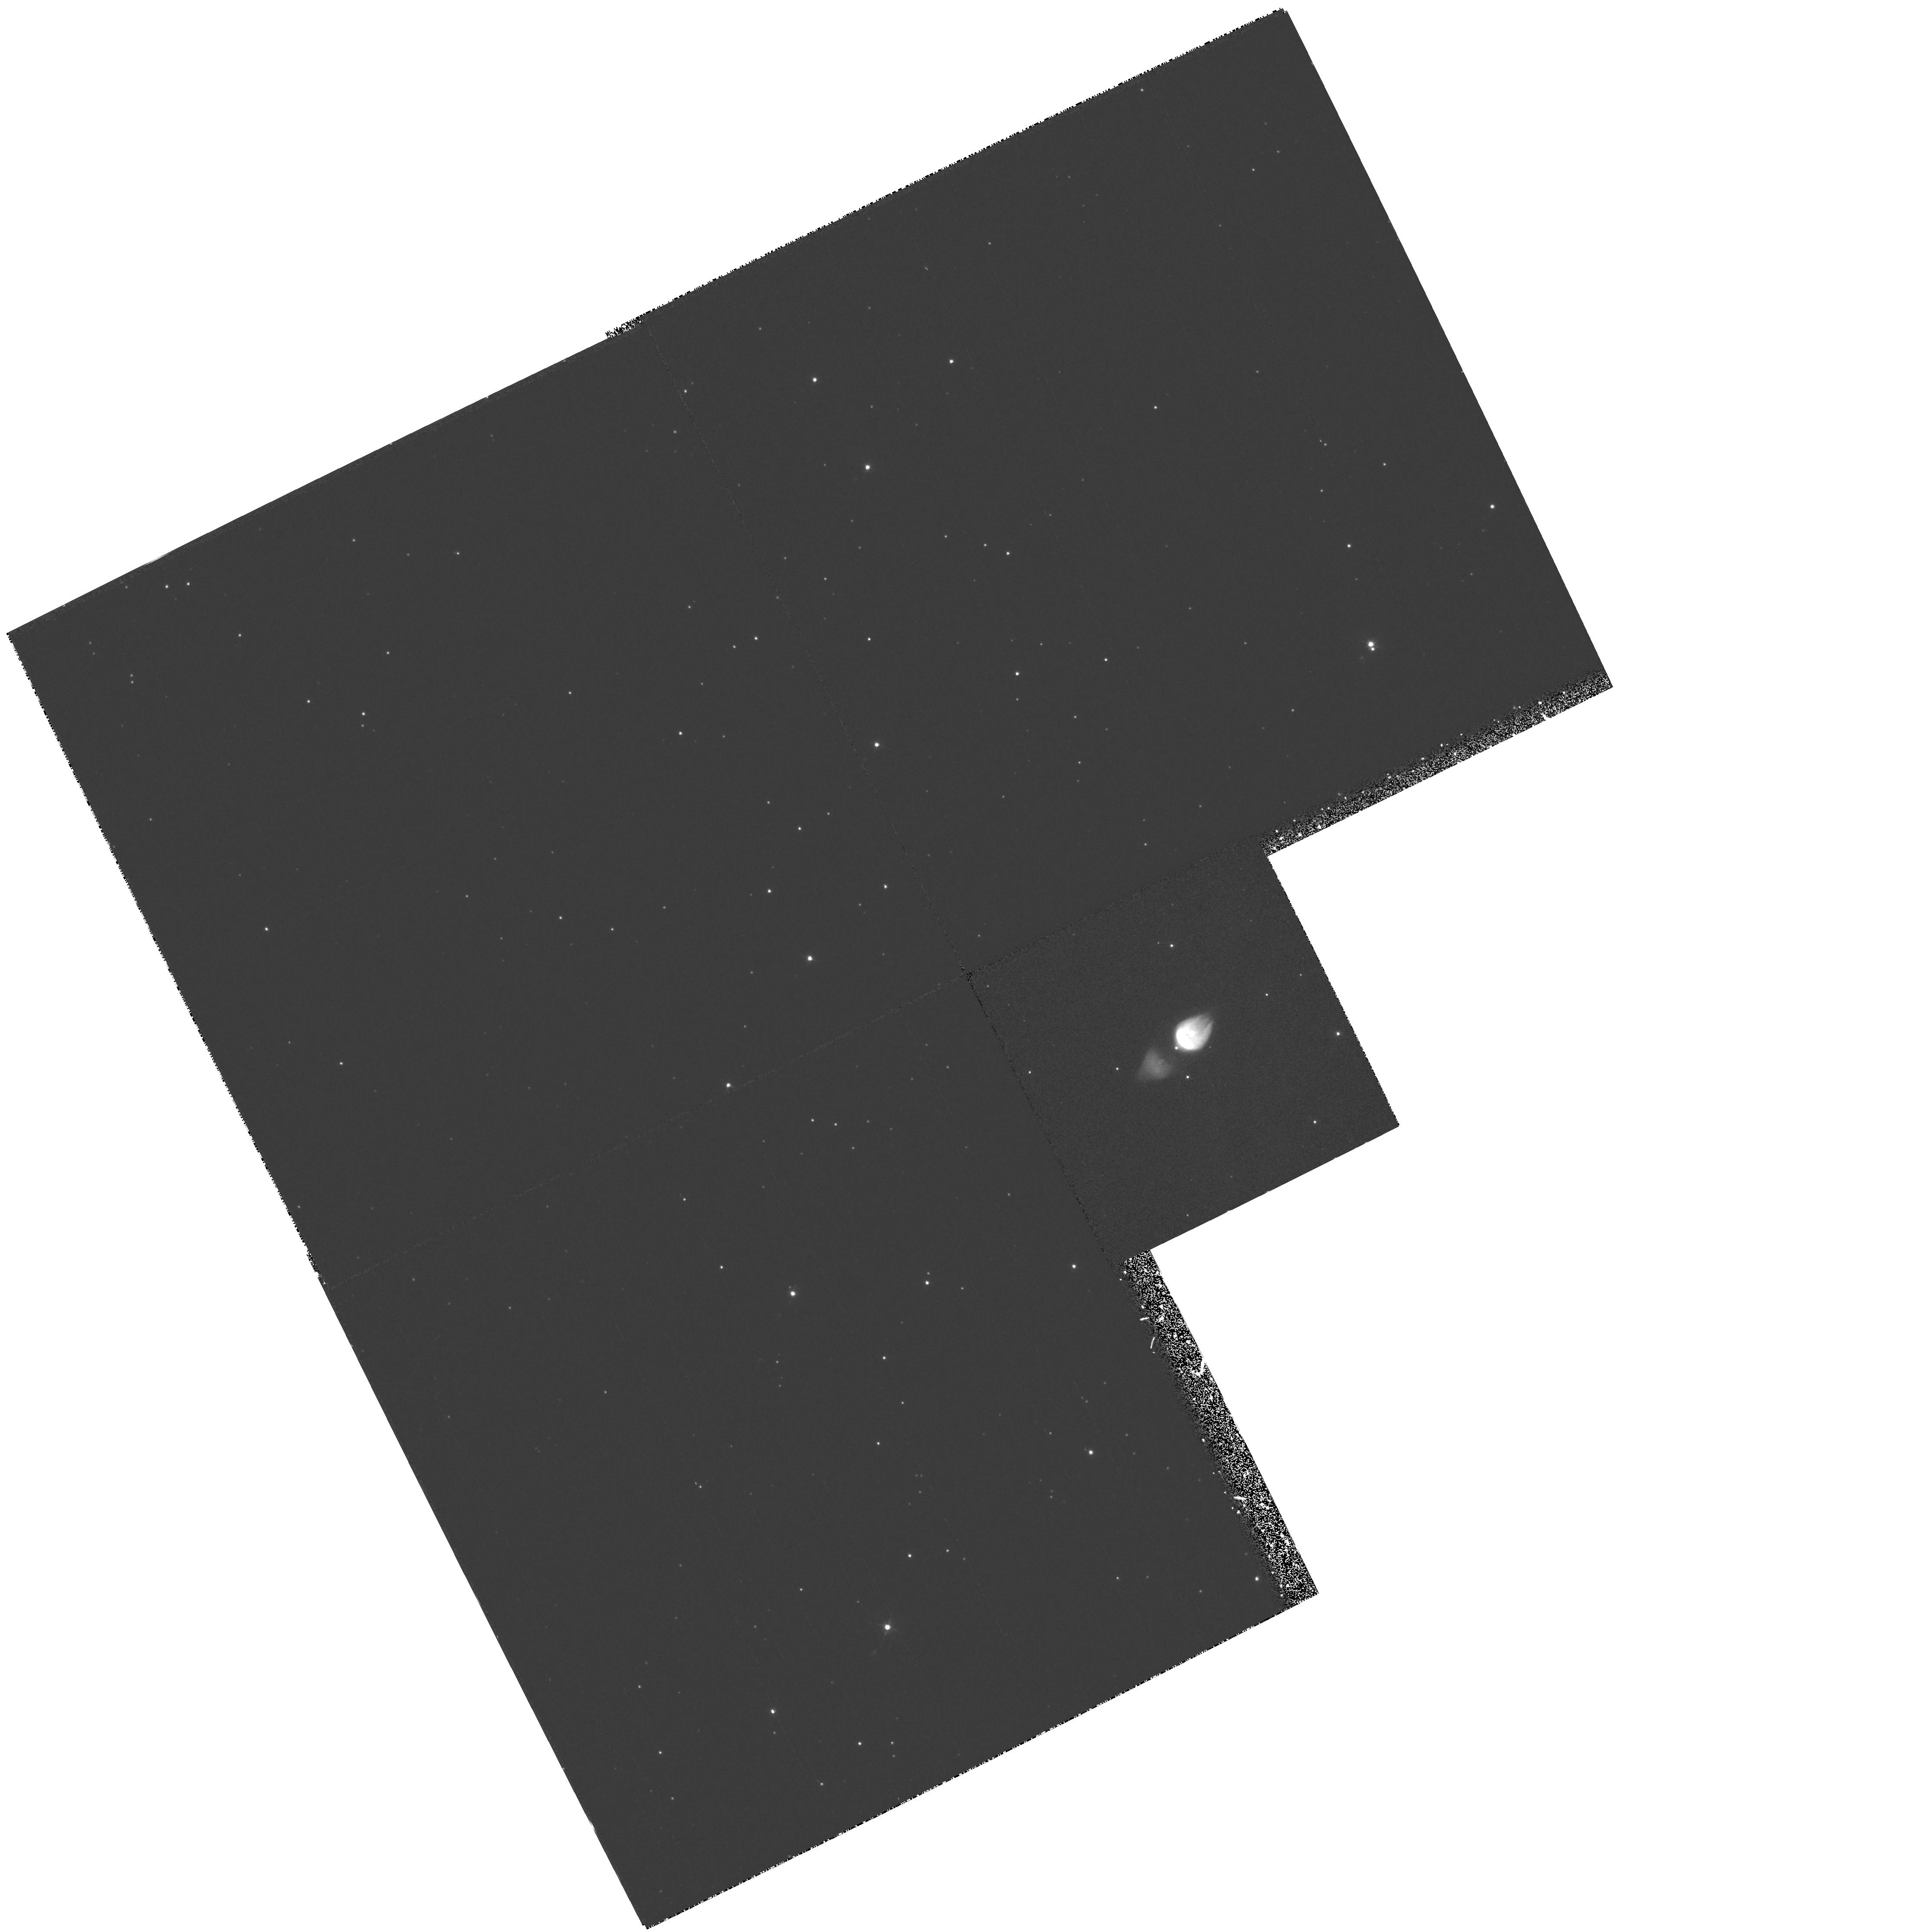
Target: M1-92. Instrument: WFPC2/PC. Filter: F502N. Exposure: 35 min. Observation ID: hst_6533_01_wfpc2_pc_f502n_u39z01

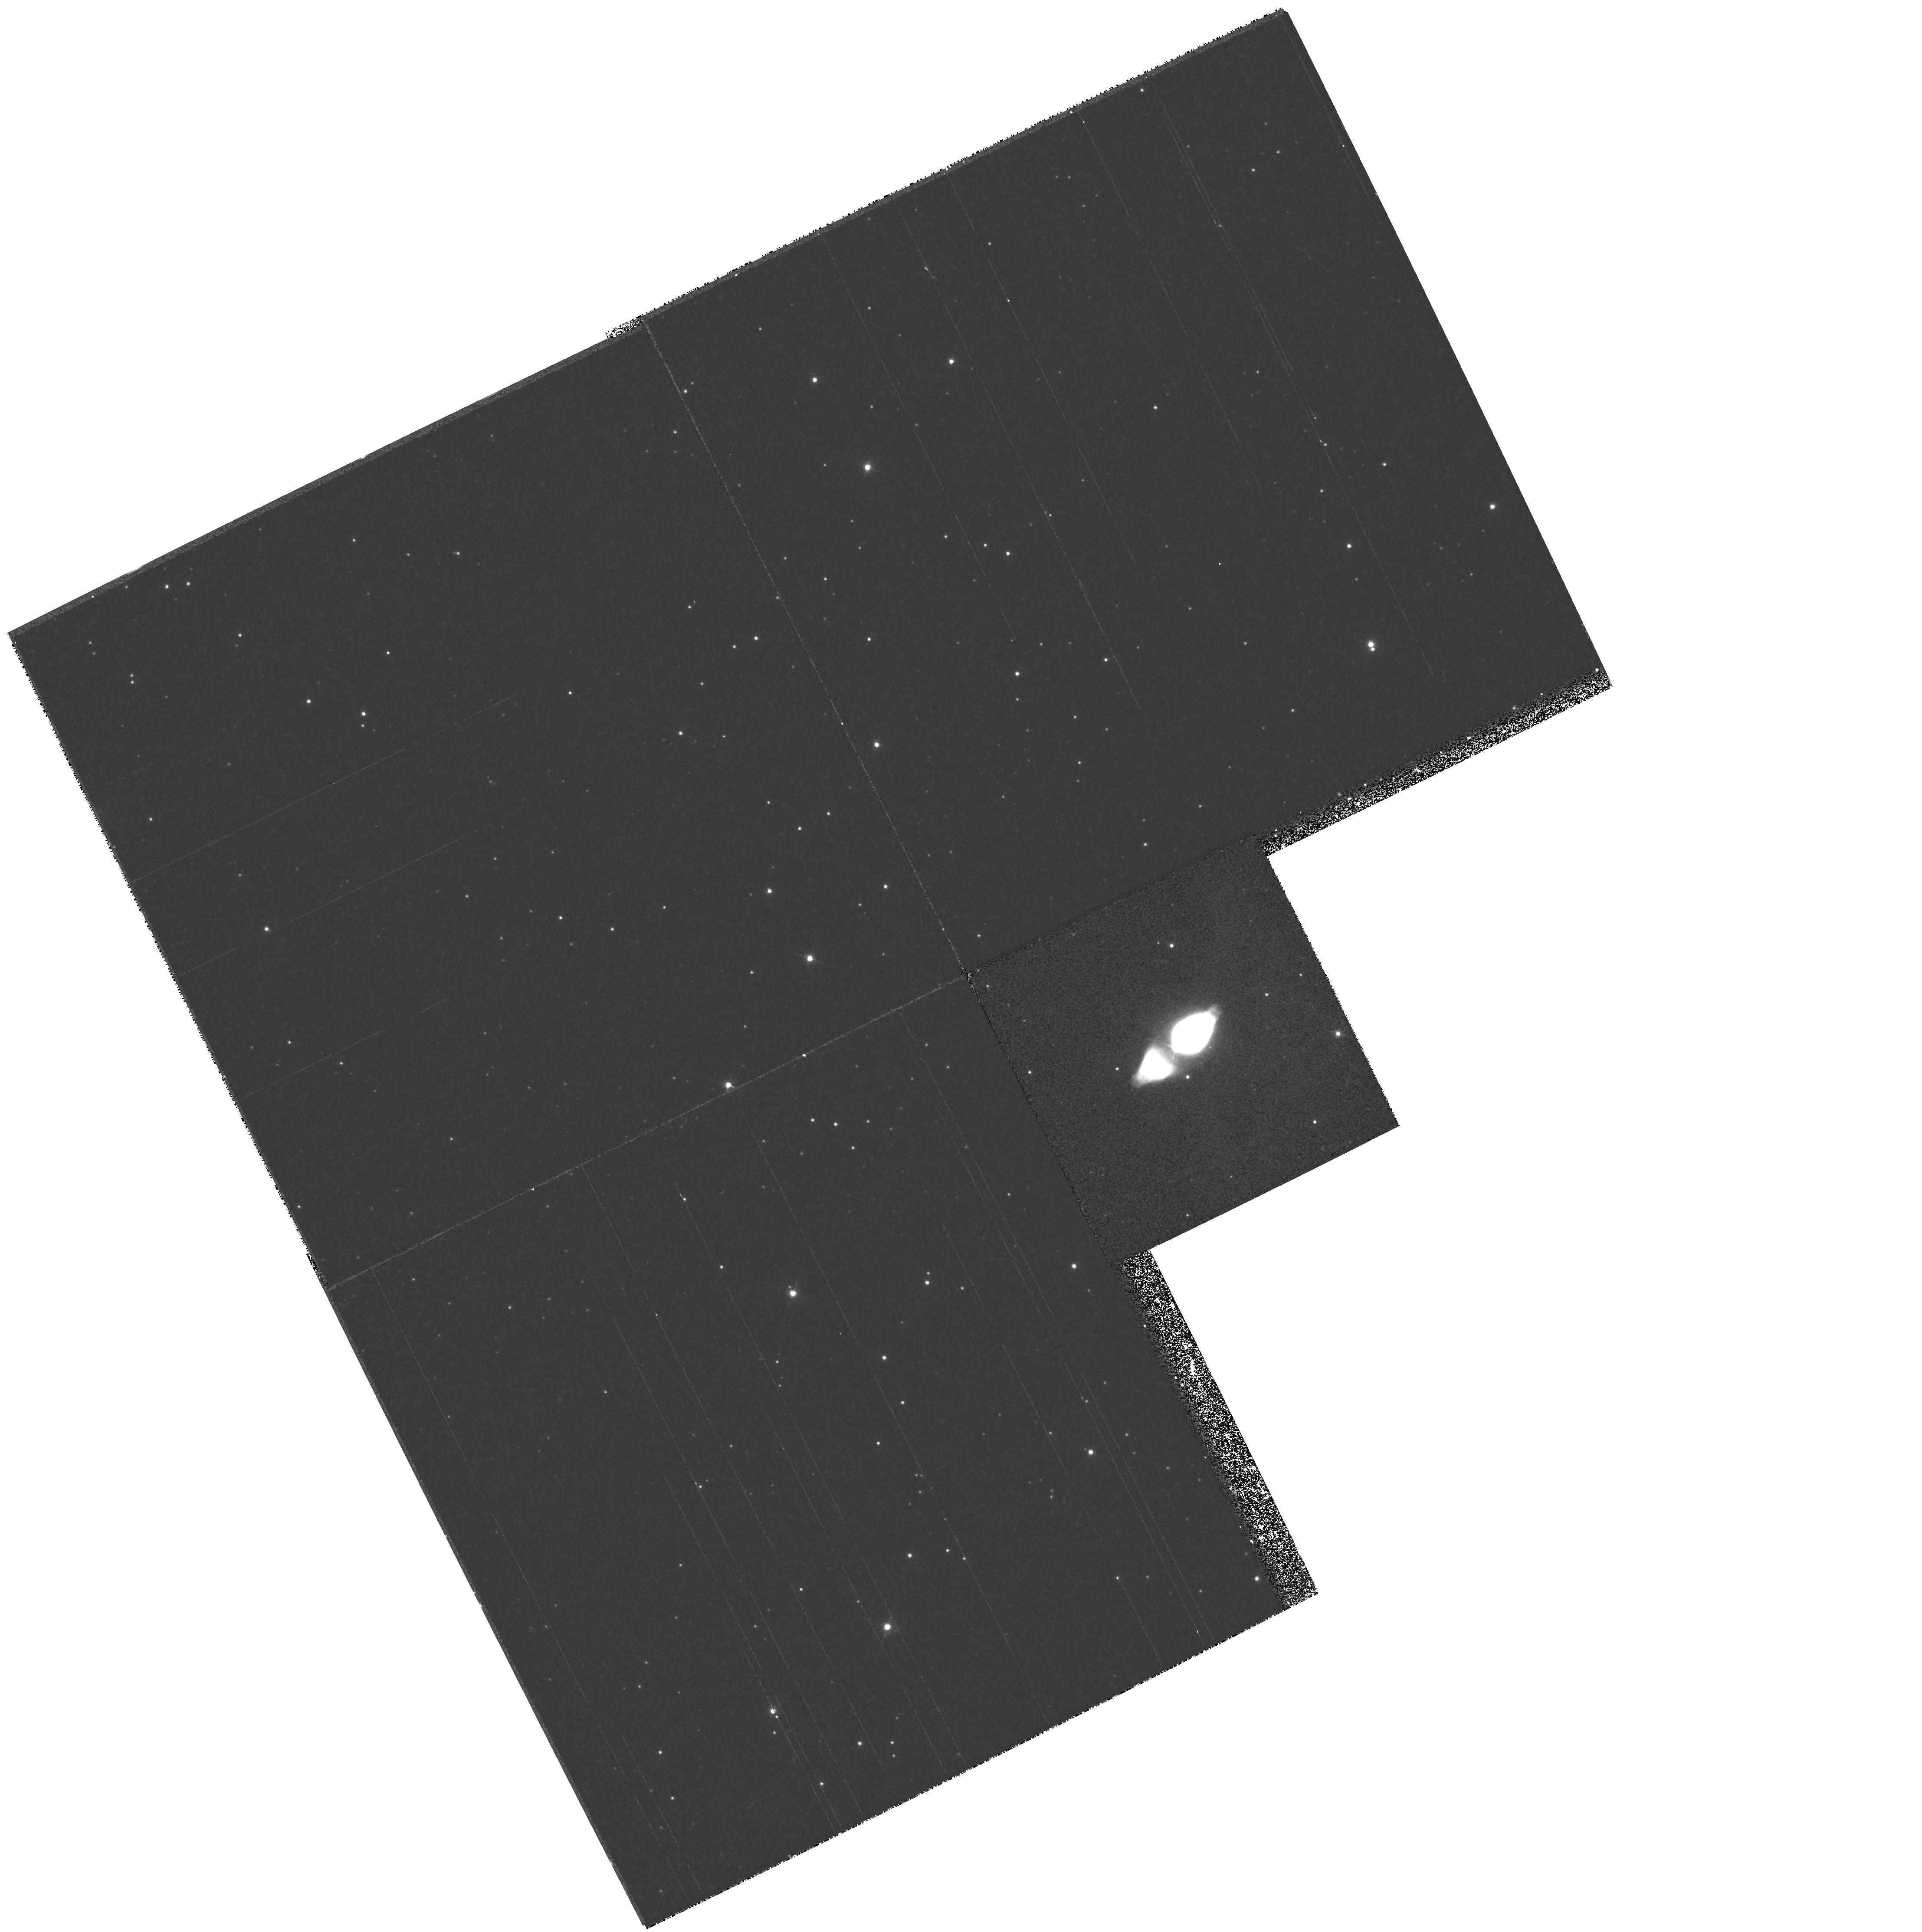
Target: M1-92. Instrument: WFPC2/PC. Filter: F656N. Exposure: 13 min. Observation ID: hst_6533_01_wfpc2_pc_f656n_u39z01

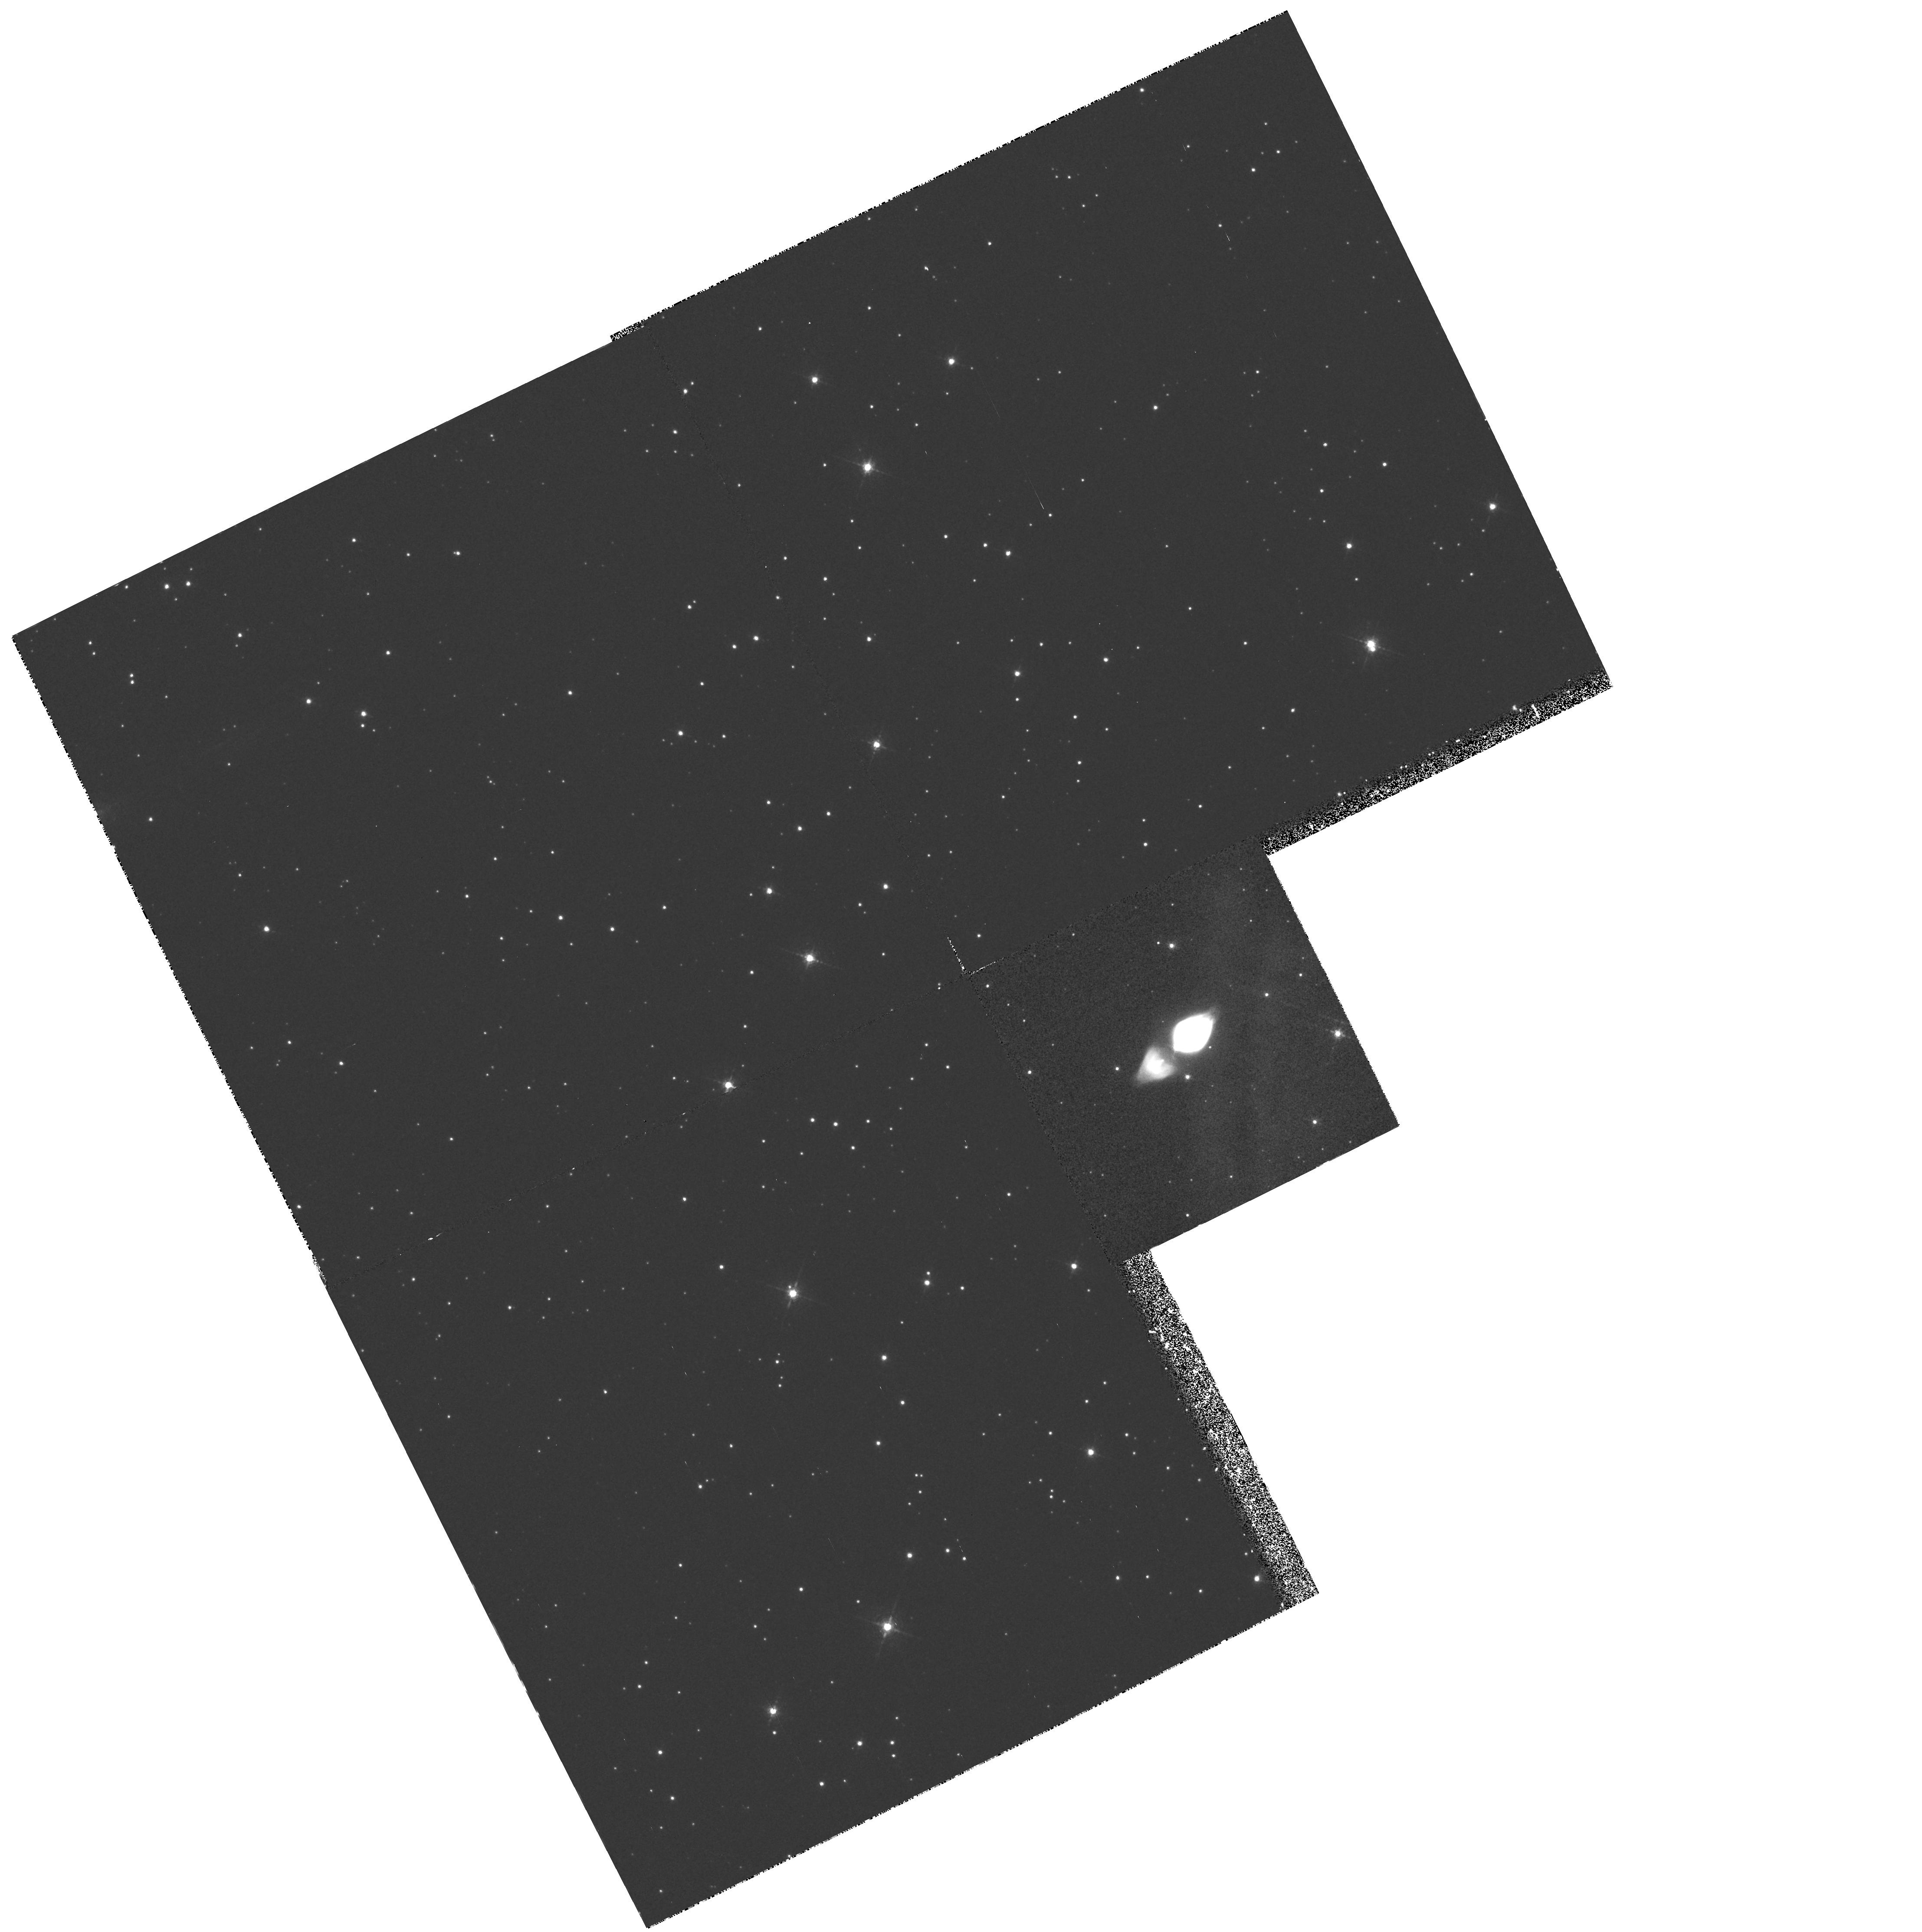
Target: M1-92. Instrument: WFPC2/PC. Filter: F631N. Exposure: 35 min. Observation ID: hst_6533_01_wfpc2_pc_f631n_u39z01

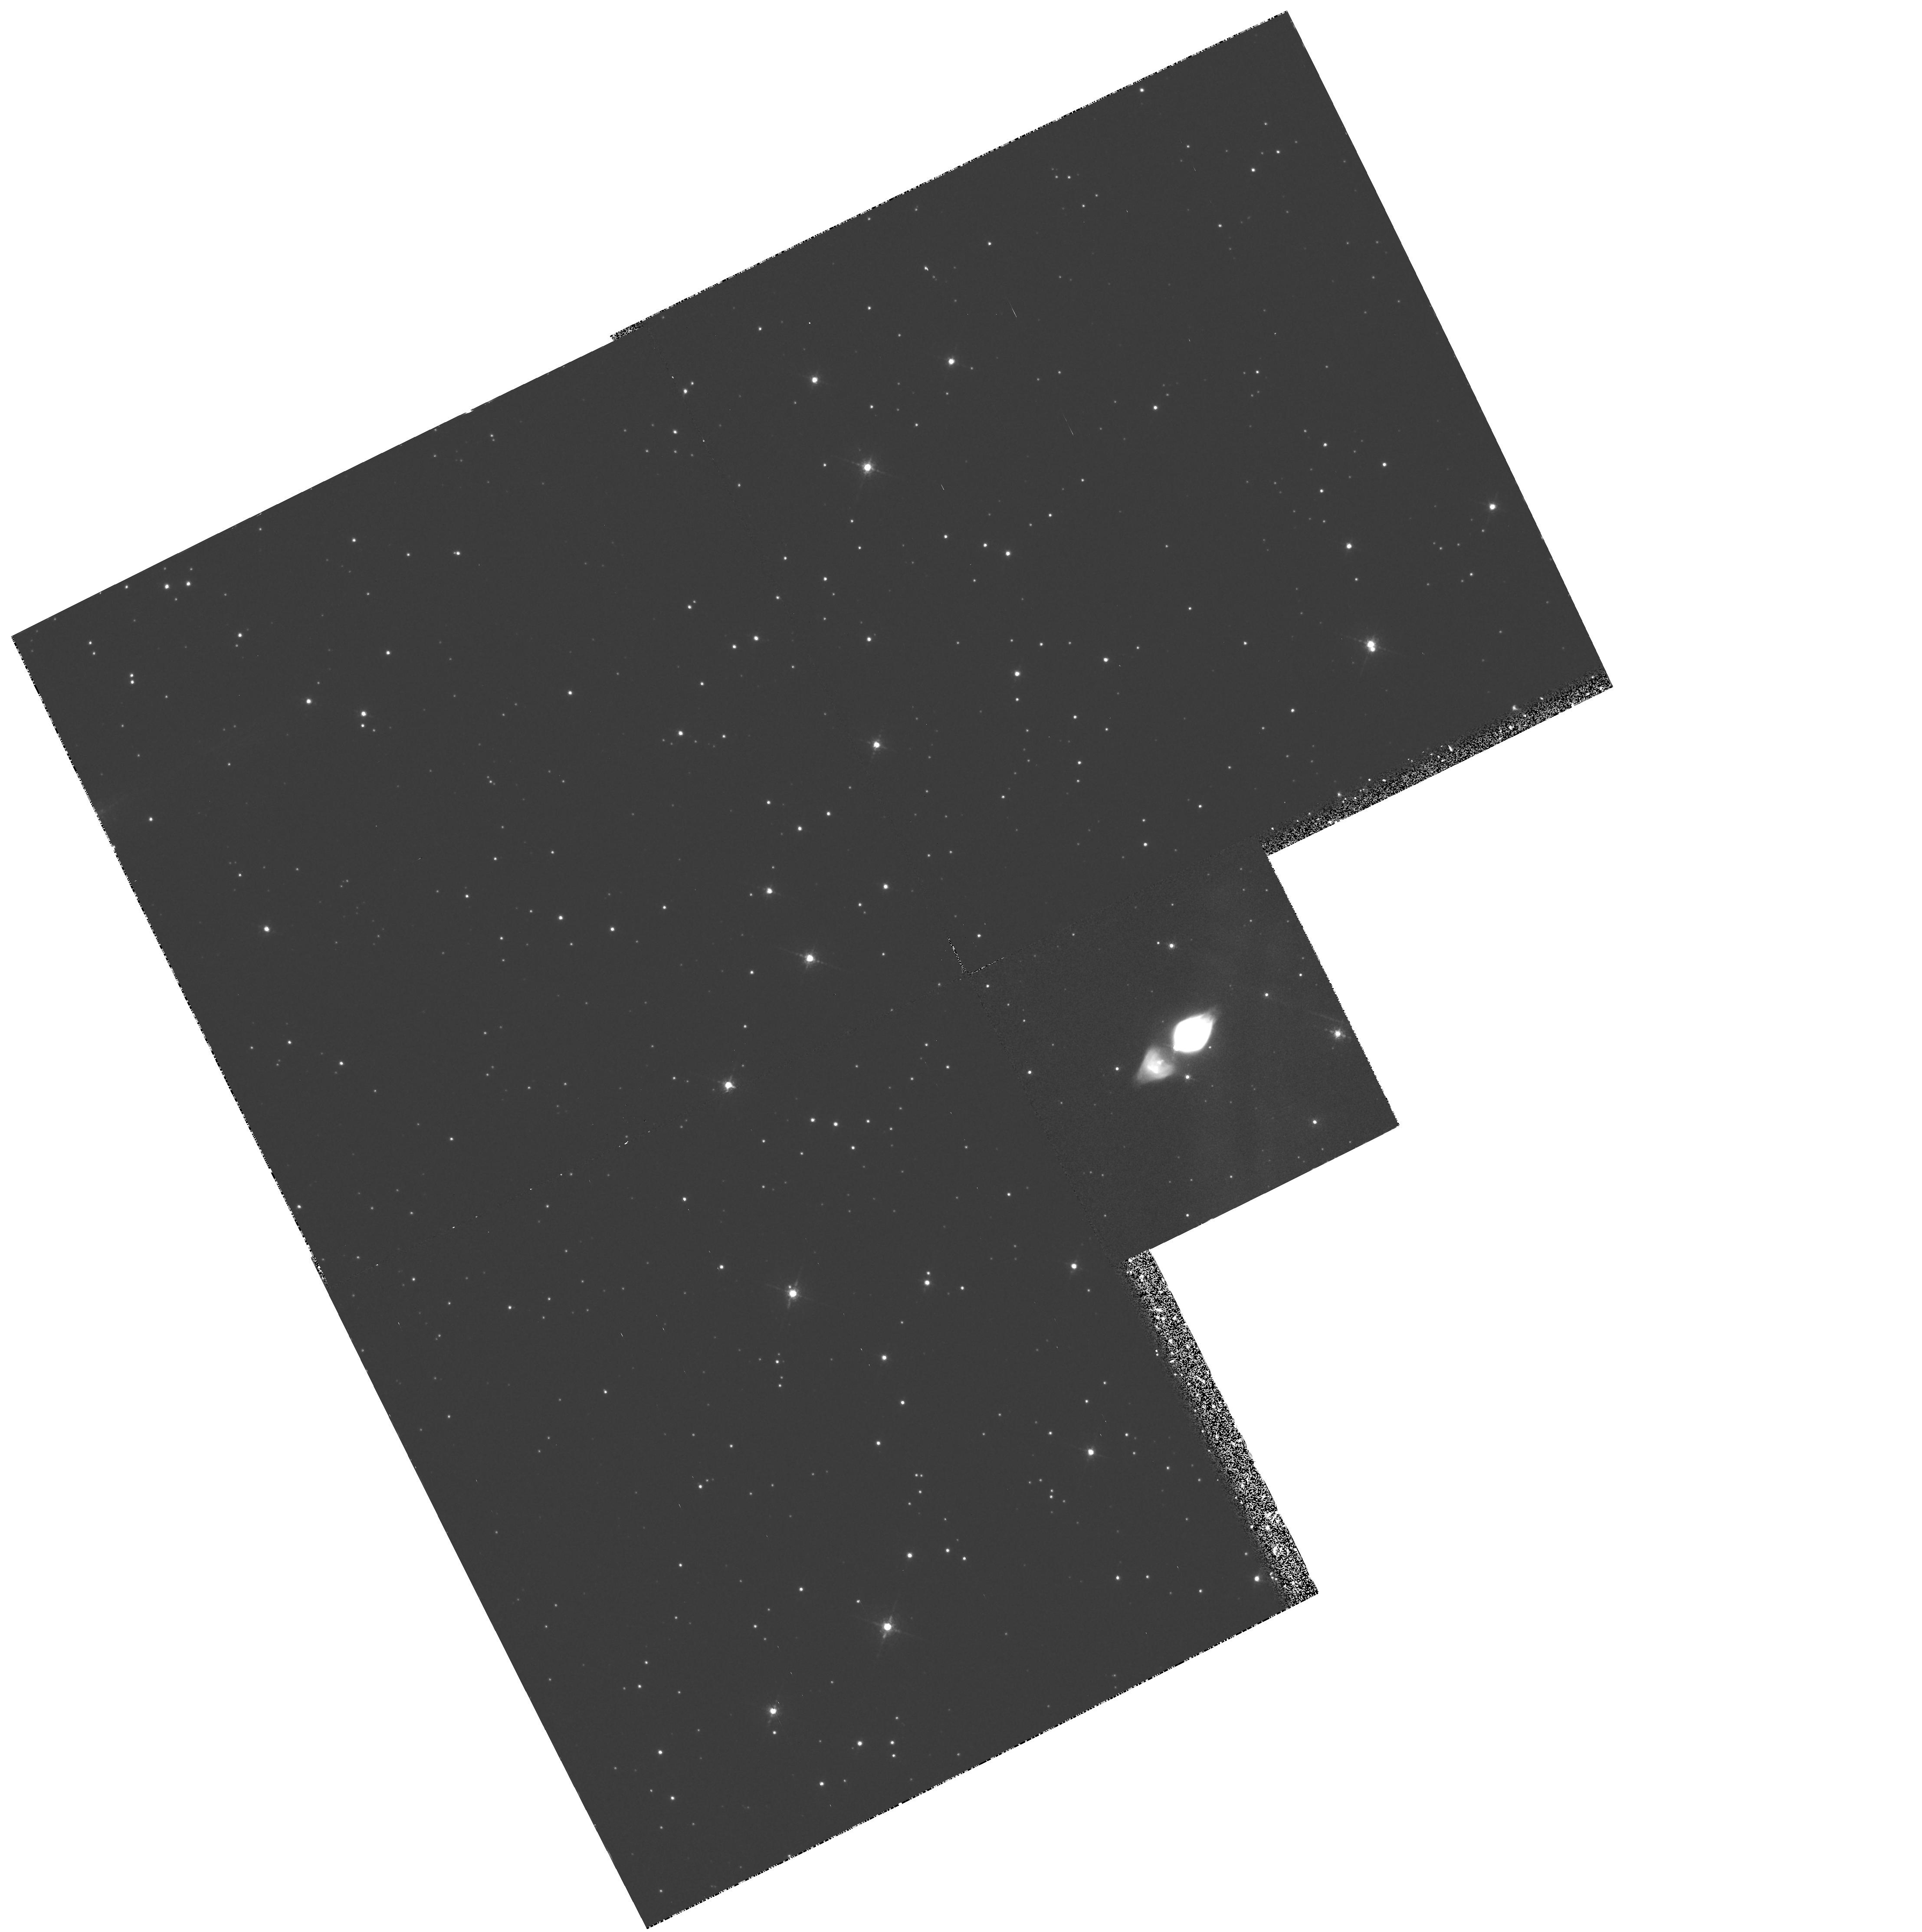
Target: M1-92. Instrument: WFPC2/PC. Filter: F673N. Exposure: 33 min. Observation ID: hst_6533_01_wfpc2_pc_f673n_u39z01

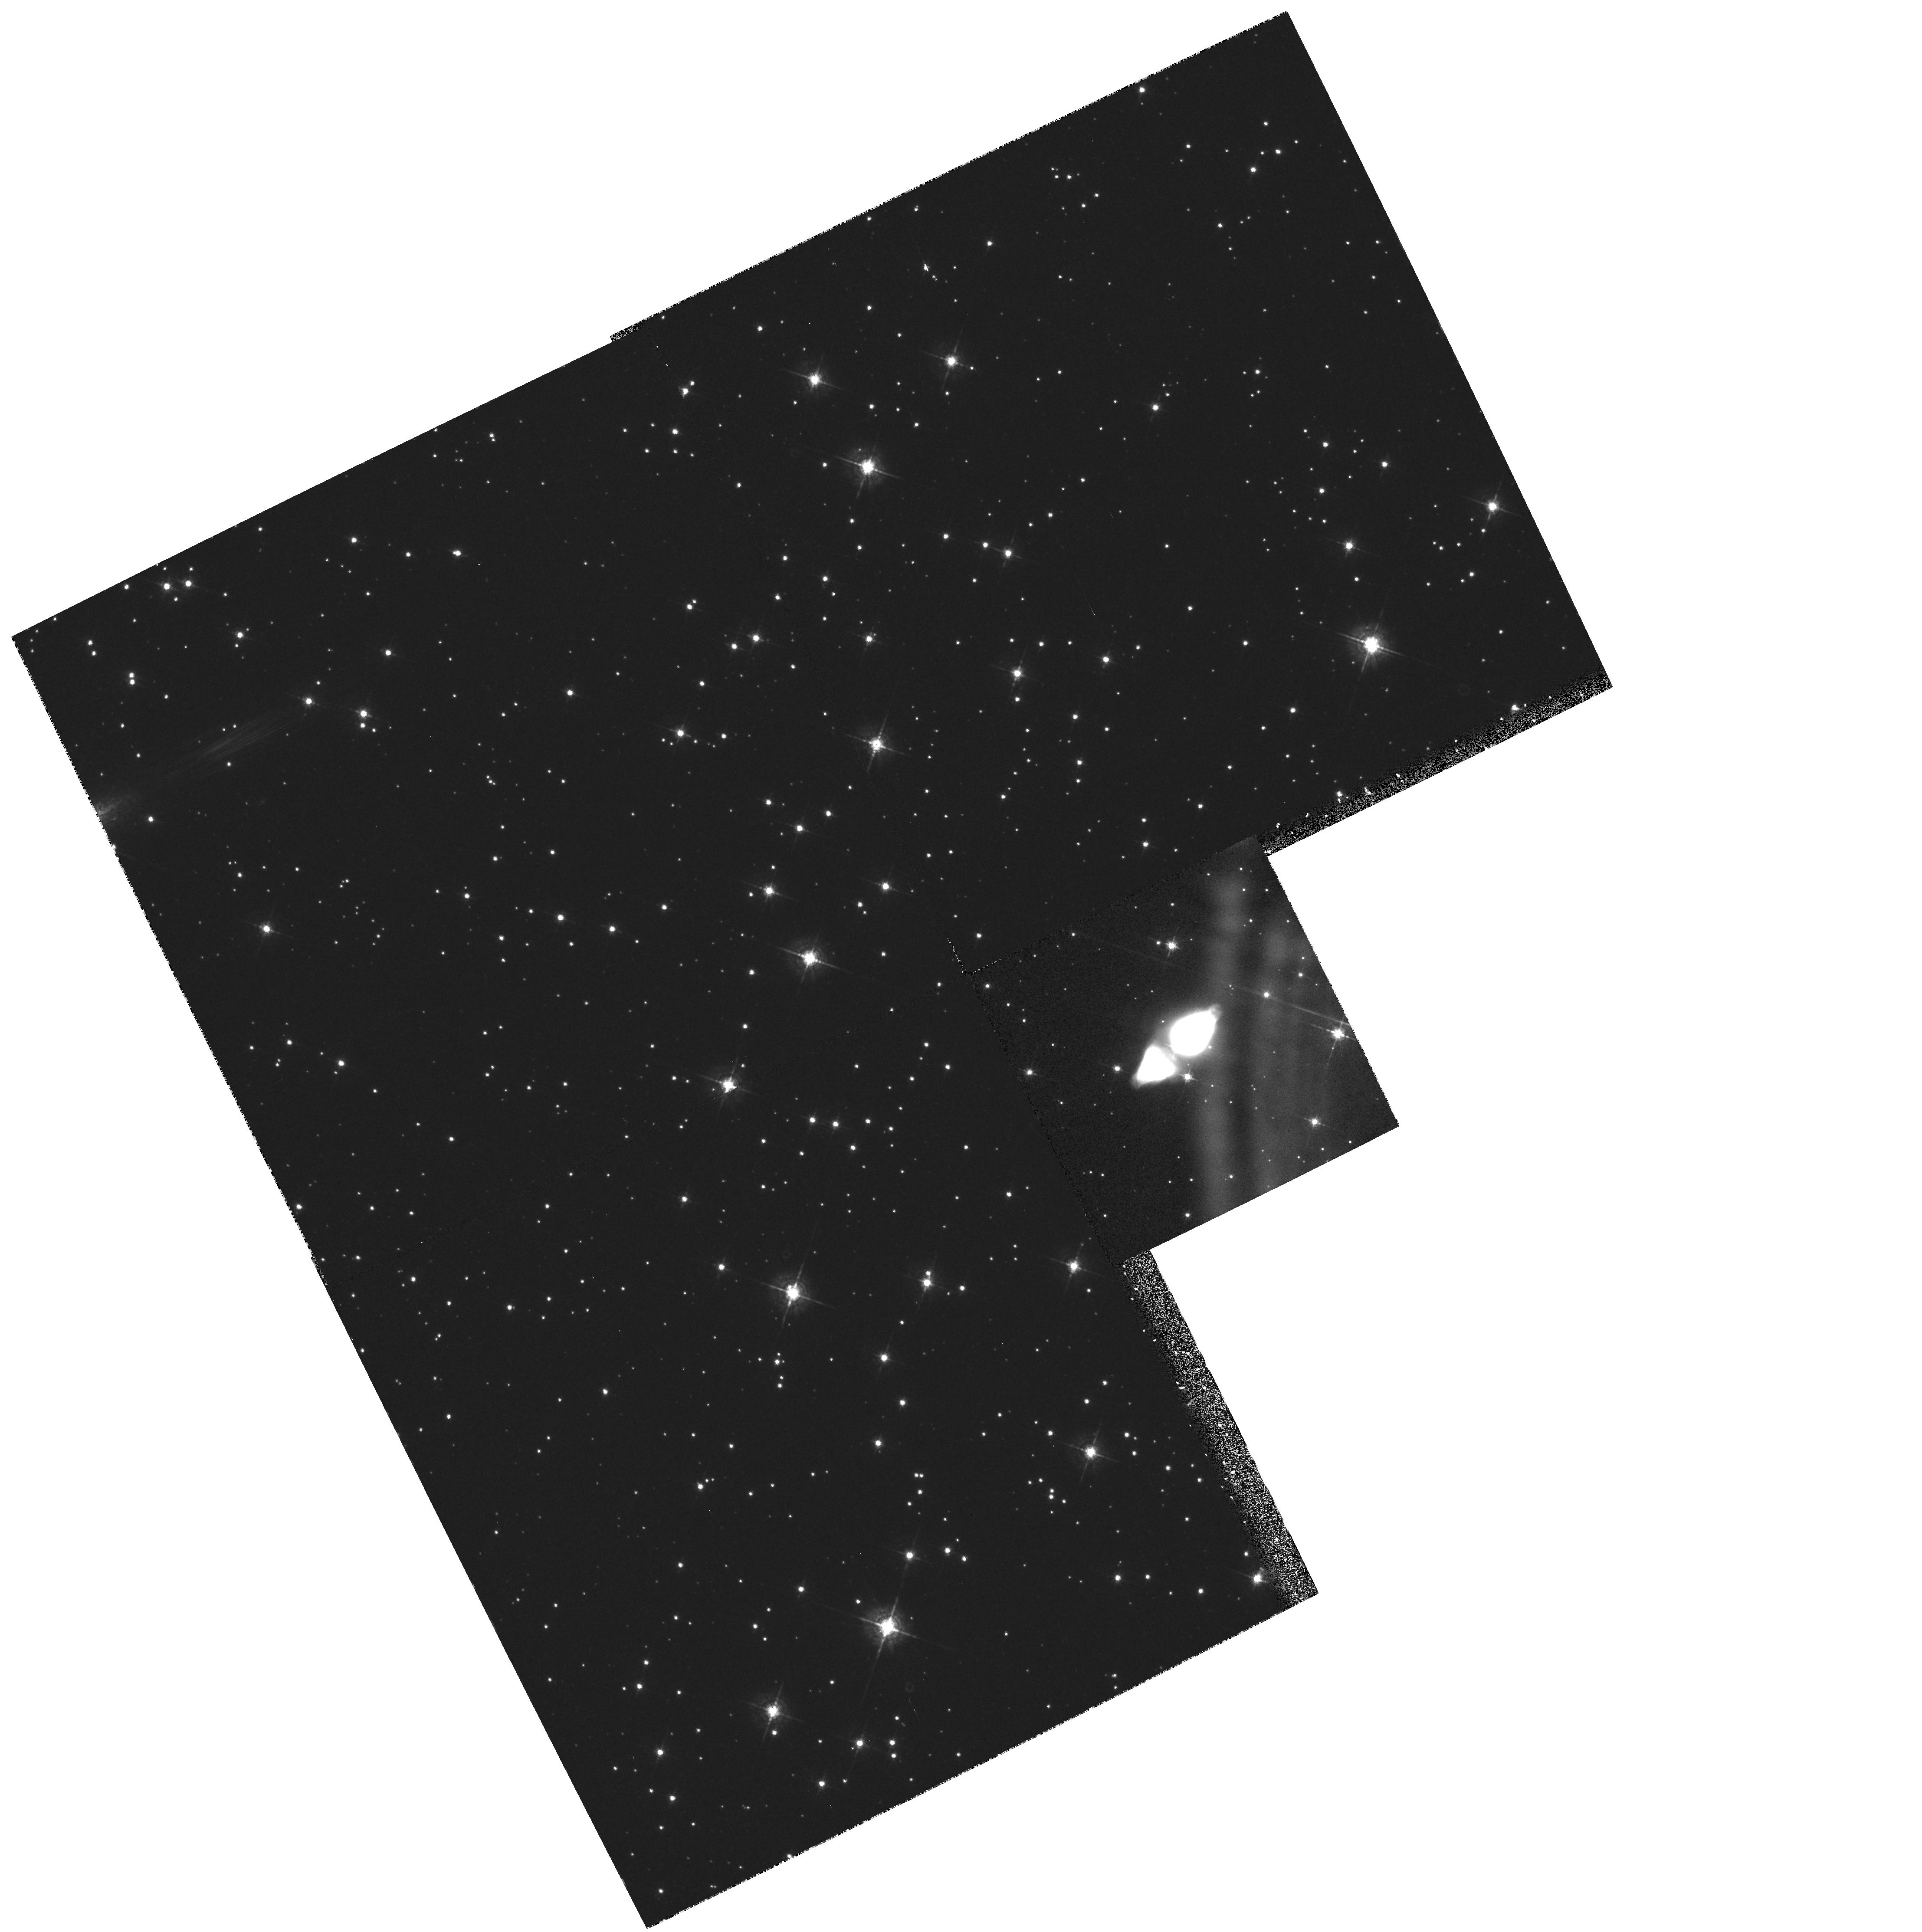
Target: M1-92. Instrument: WFPC2/PC. Filter: F547M. Exposure: 16 min. Observation ID: hst_6533_01_wfpc2_pc_f547m_u39z01

Shocks in protoplanetary nebulae (PI: Bujarrabal, Valentin)

It is thought that wind interaction between the AGB and post- AGB winds is the dominant dynamical effect in the evolution of protoplanetary nebulae (PPNe) and the planetary nebula shaping. Under this framework, a diffuse and fast bipolar outflow, ejected by the post-AGB star, impinges with a strong effect on the the slow but dense AGB shells. Shocked gas has been observationally identified in PPNe. Molecular mm-wave emission has been shown to probe the low-energy material after the shock acceleration, and optical line emission has been used to study the high-energy shocked gas in these objects. Excitation characteristics are found which are similar to those of interstellar Herbig-Haro objects. However, the spatial resolution of existing data, worse than 1", is insufficient to resolve the energetic shock features (bow shock and countershocks), the study of which needs a spatial resolution as high as 0.1". As a result, the location and structure of the shock fronts remain practically unknown (in contrast to the case of interstellar shocks), which is a basic handicap for our understanding of the protoplanetary evolution. We propose to perform observations of atomic line emission in four well studied PPNe, using the WFPC2 and a set of five spectral filters in the visible. The exceptional quality of the refurbished HST imagery will yield a spectacular advance in this field.